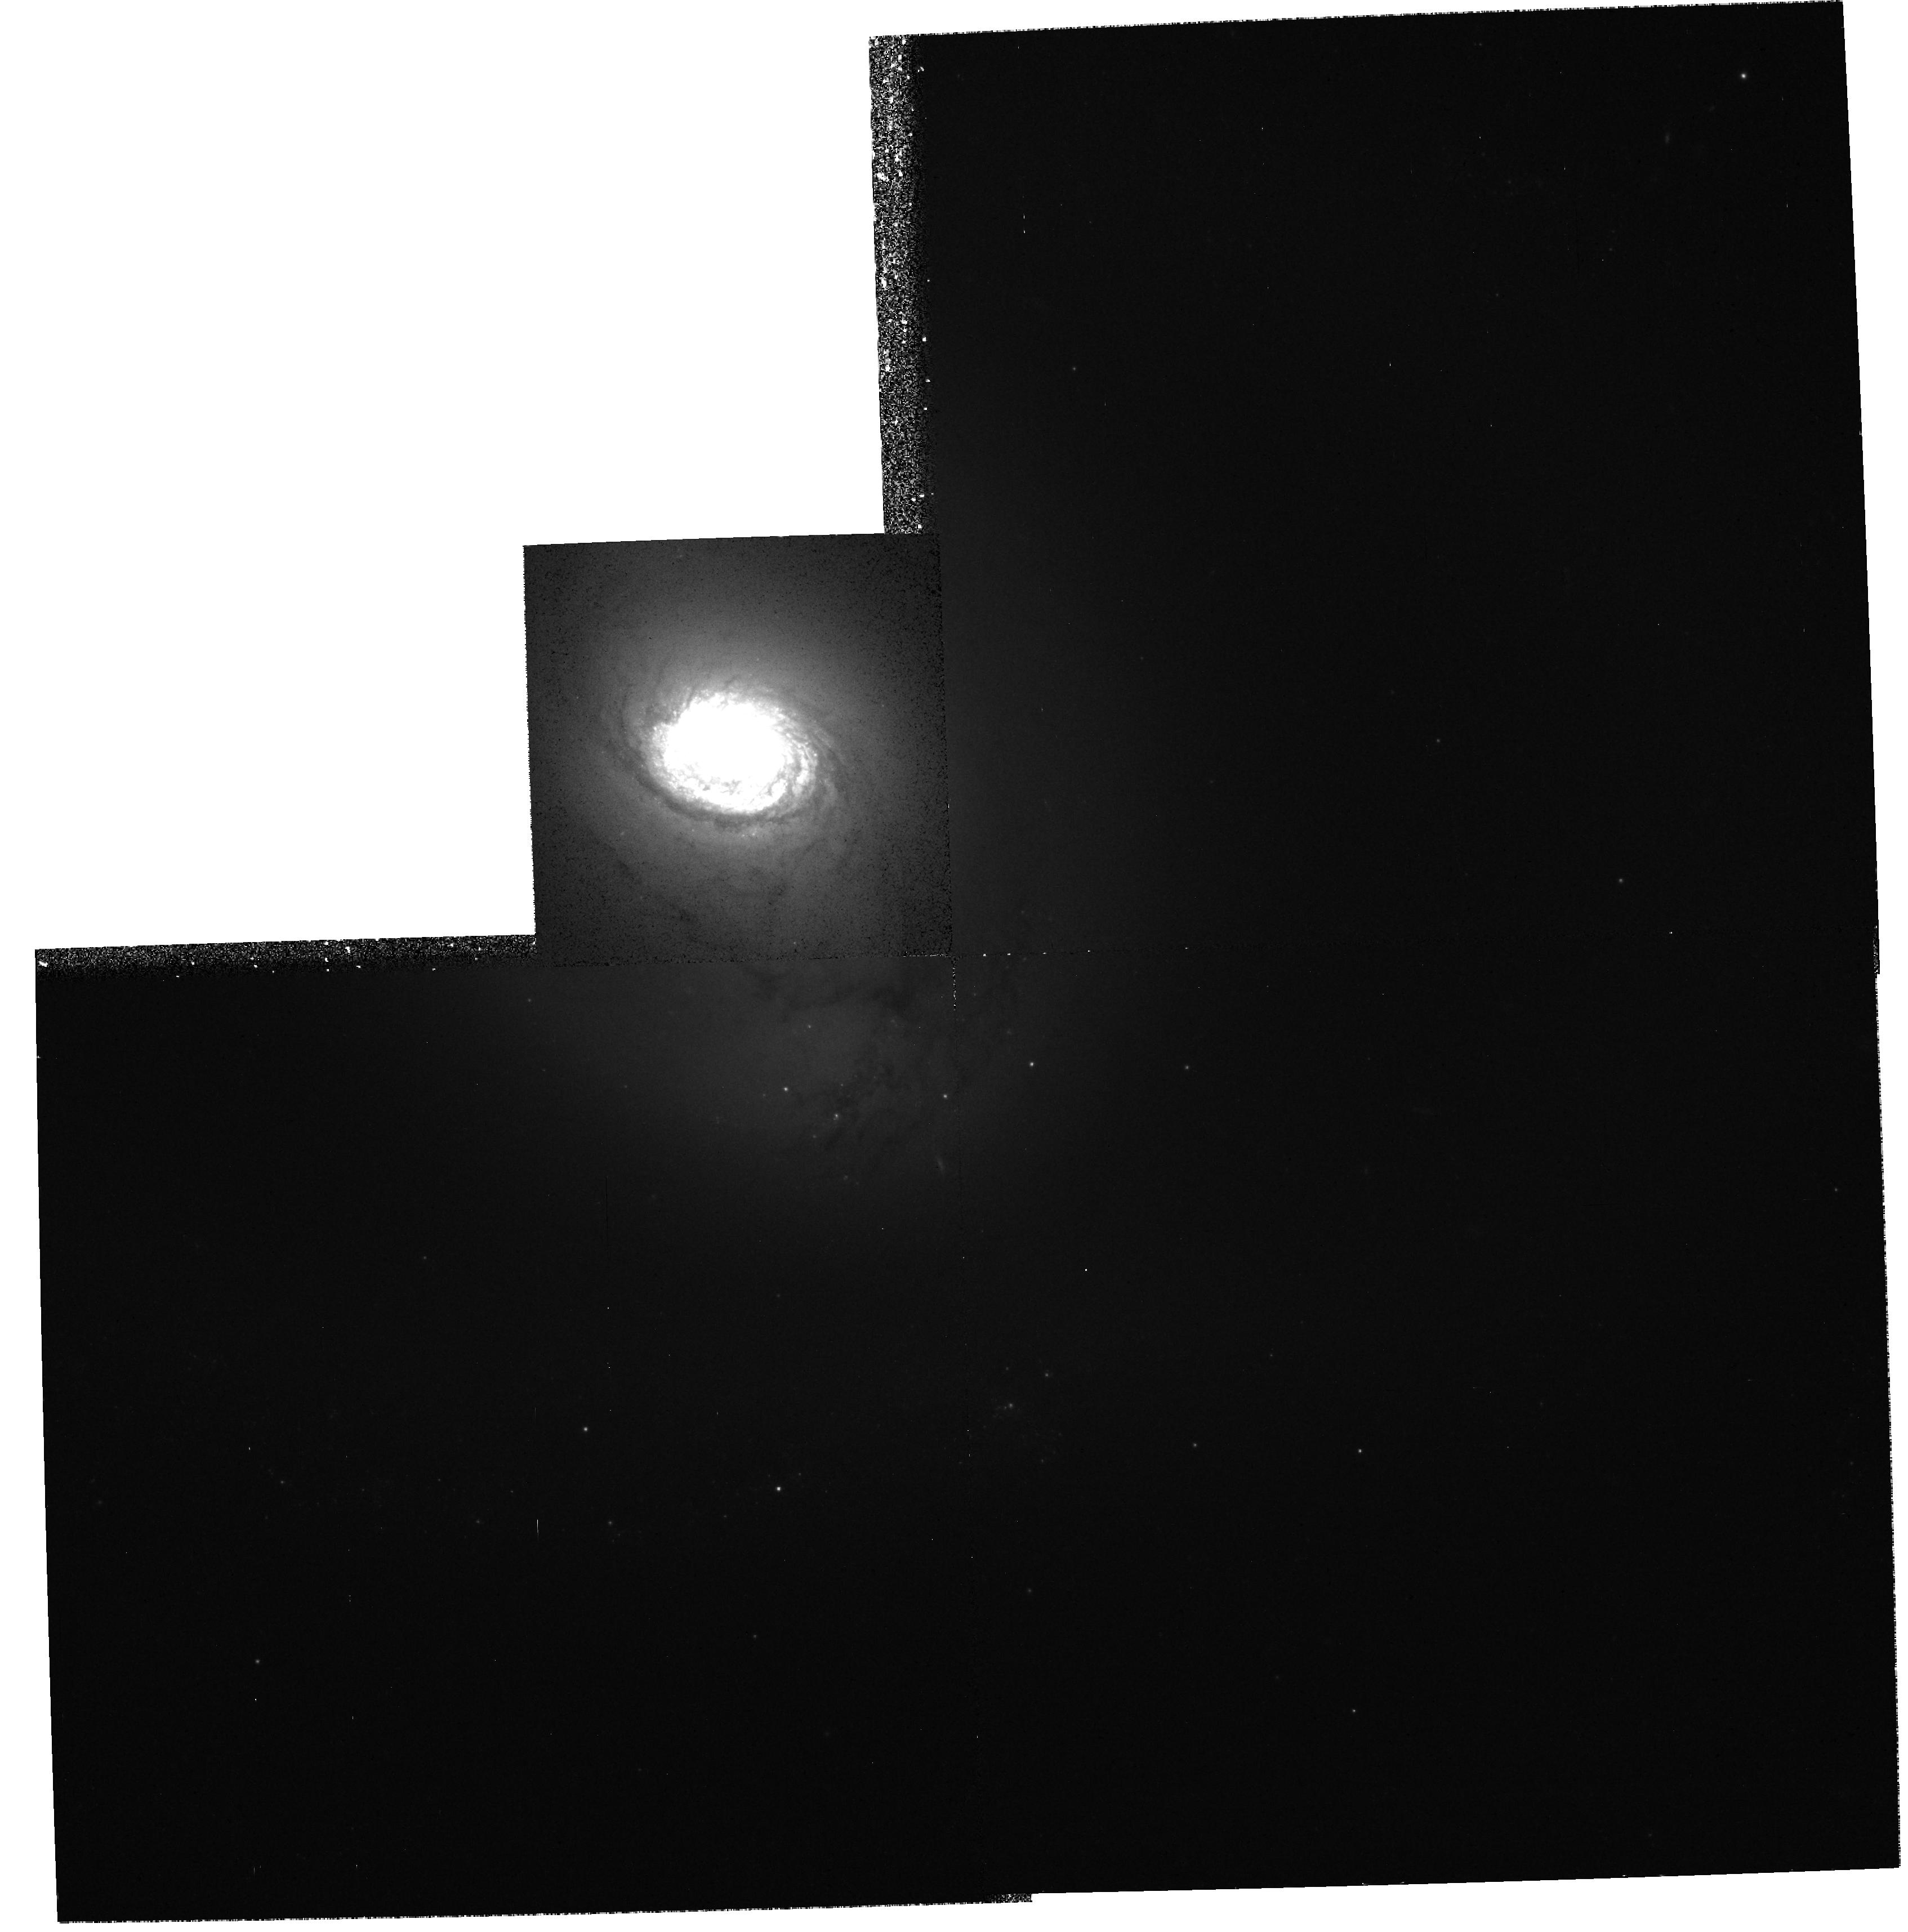
Target: NGC1326. Instrument: WFPC2/PC. Filter: F555W. Exposure: 11 min. Observation ID: hst_6496_01_wfpc2_pc_f555w_u39801

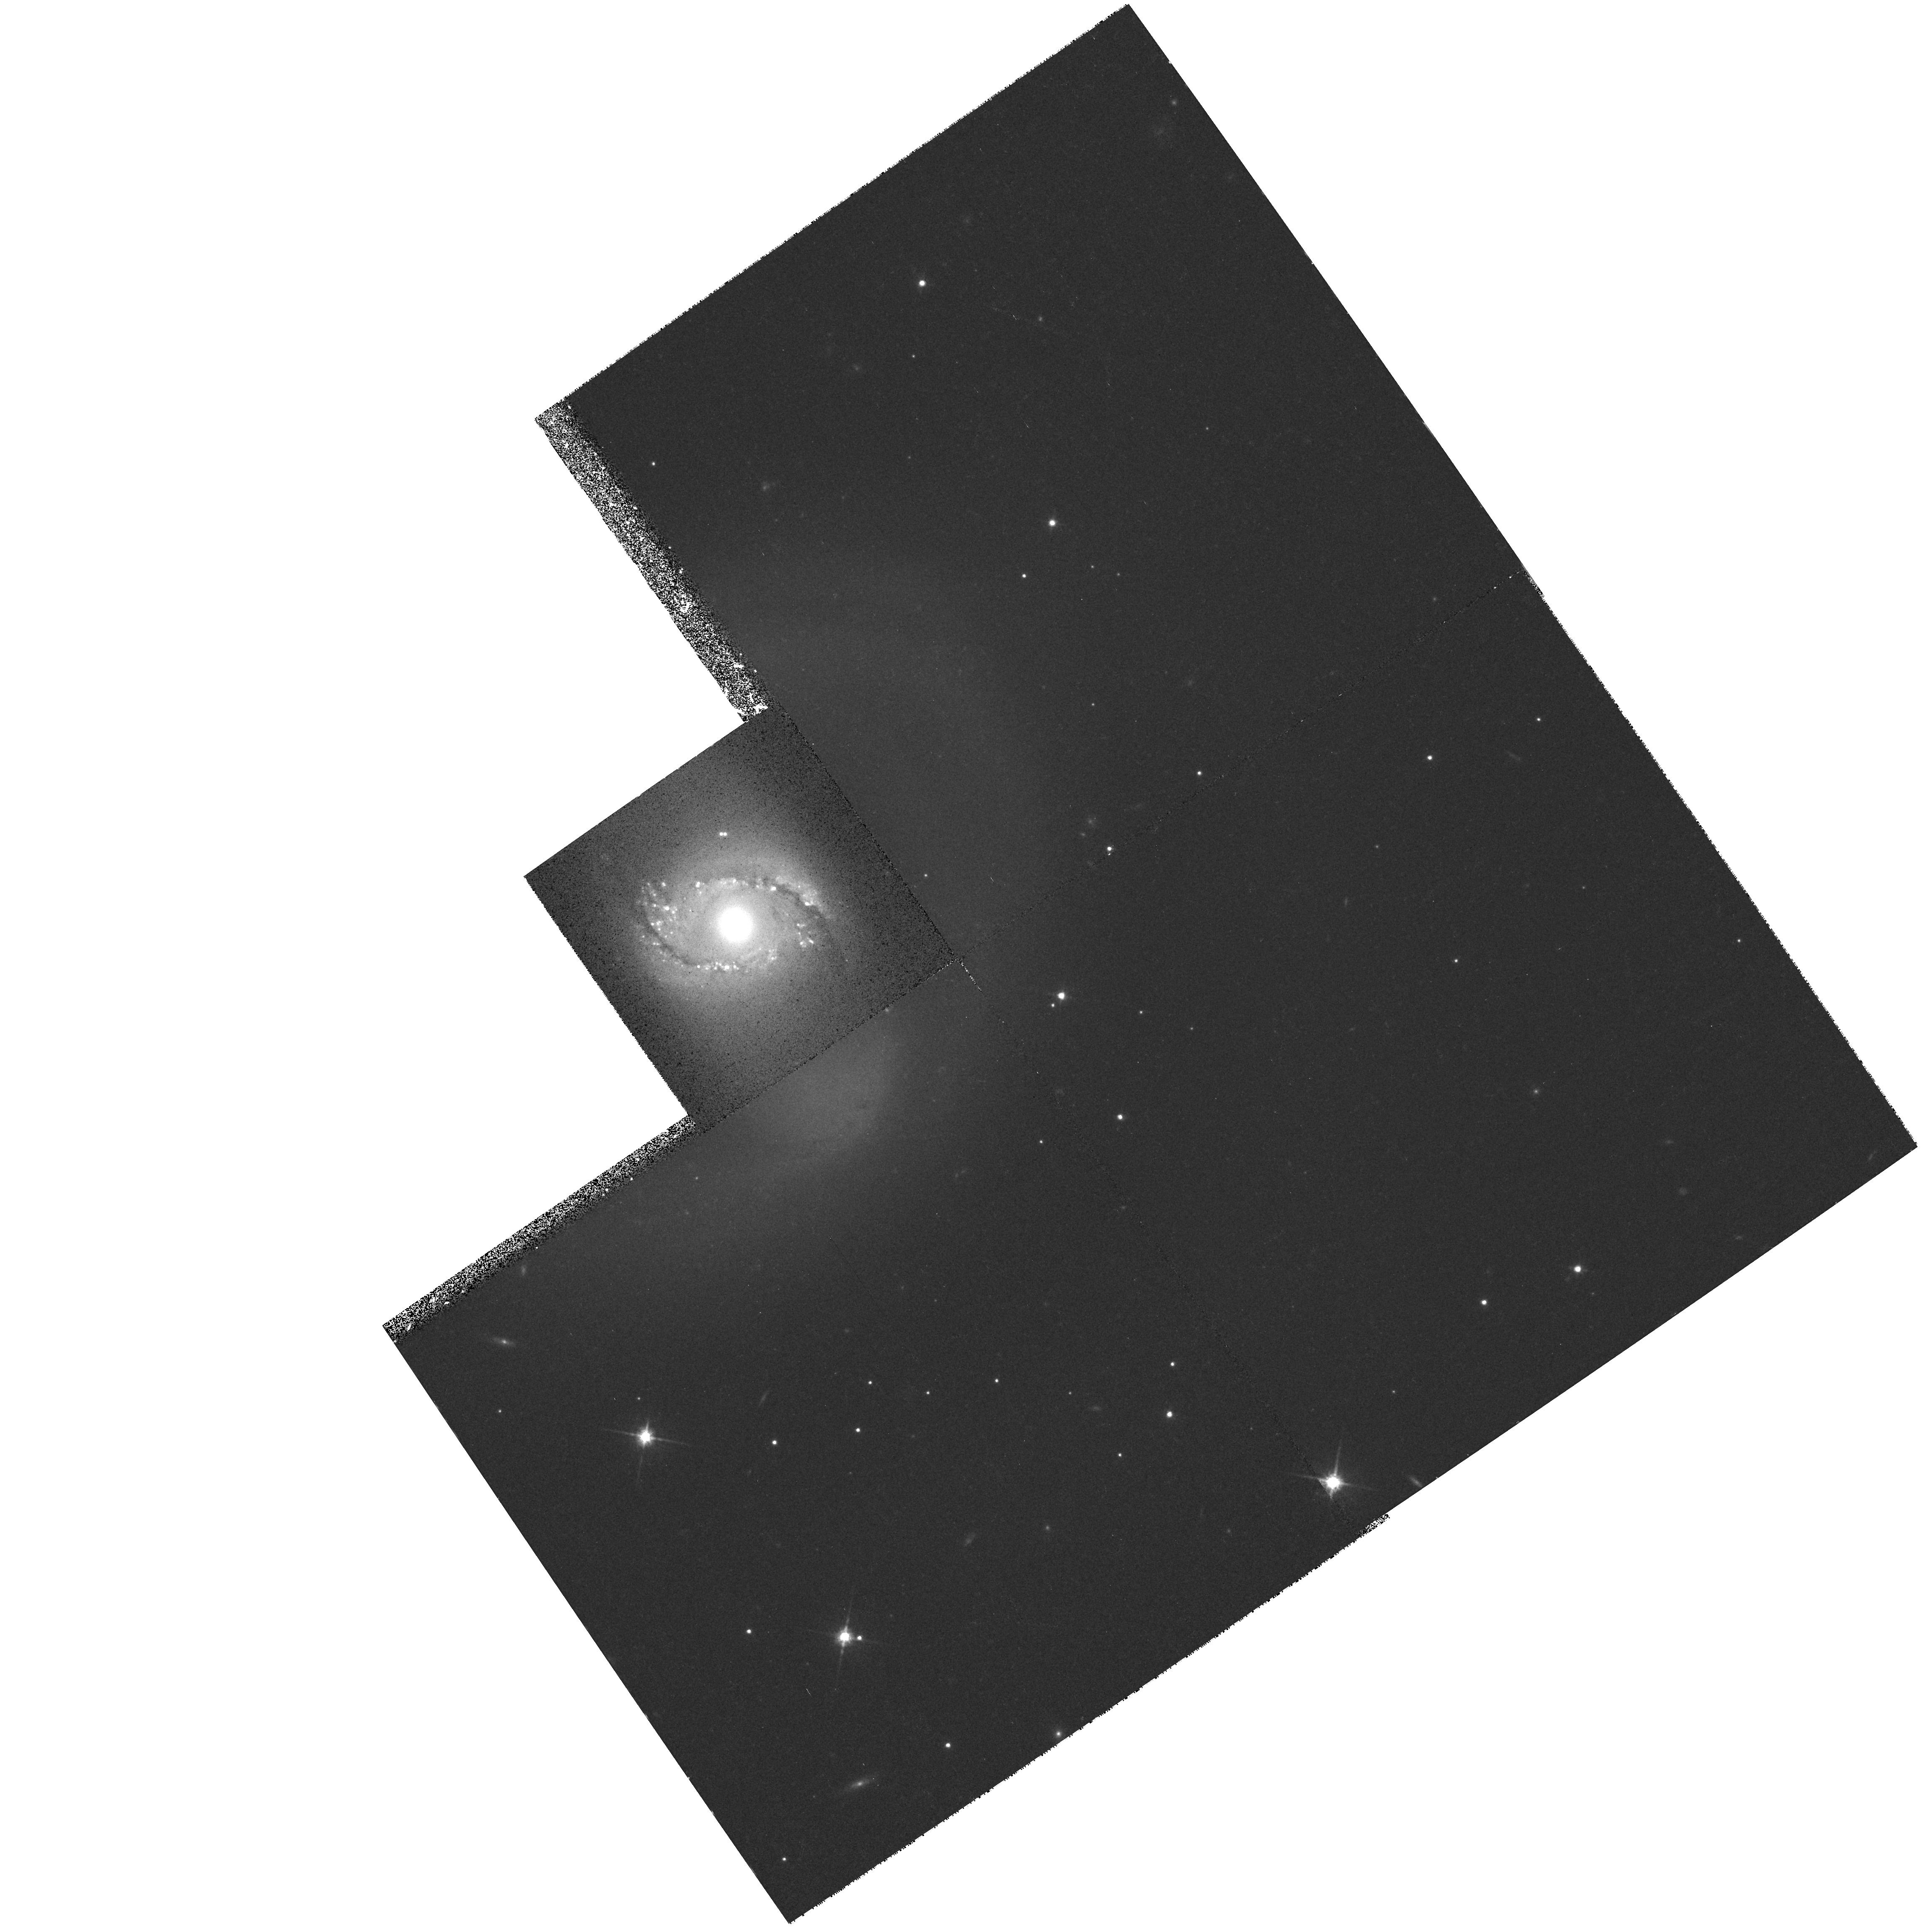
Target: ESO565-11. Instrument: WFPC2/PC. Filter: F814W. Exposure: 11 min. Observation ID: hst_6496_02_wfpc2_pc_f814w_u39802

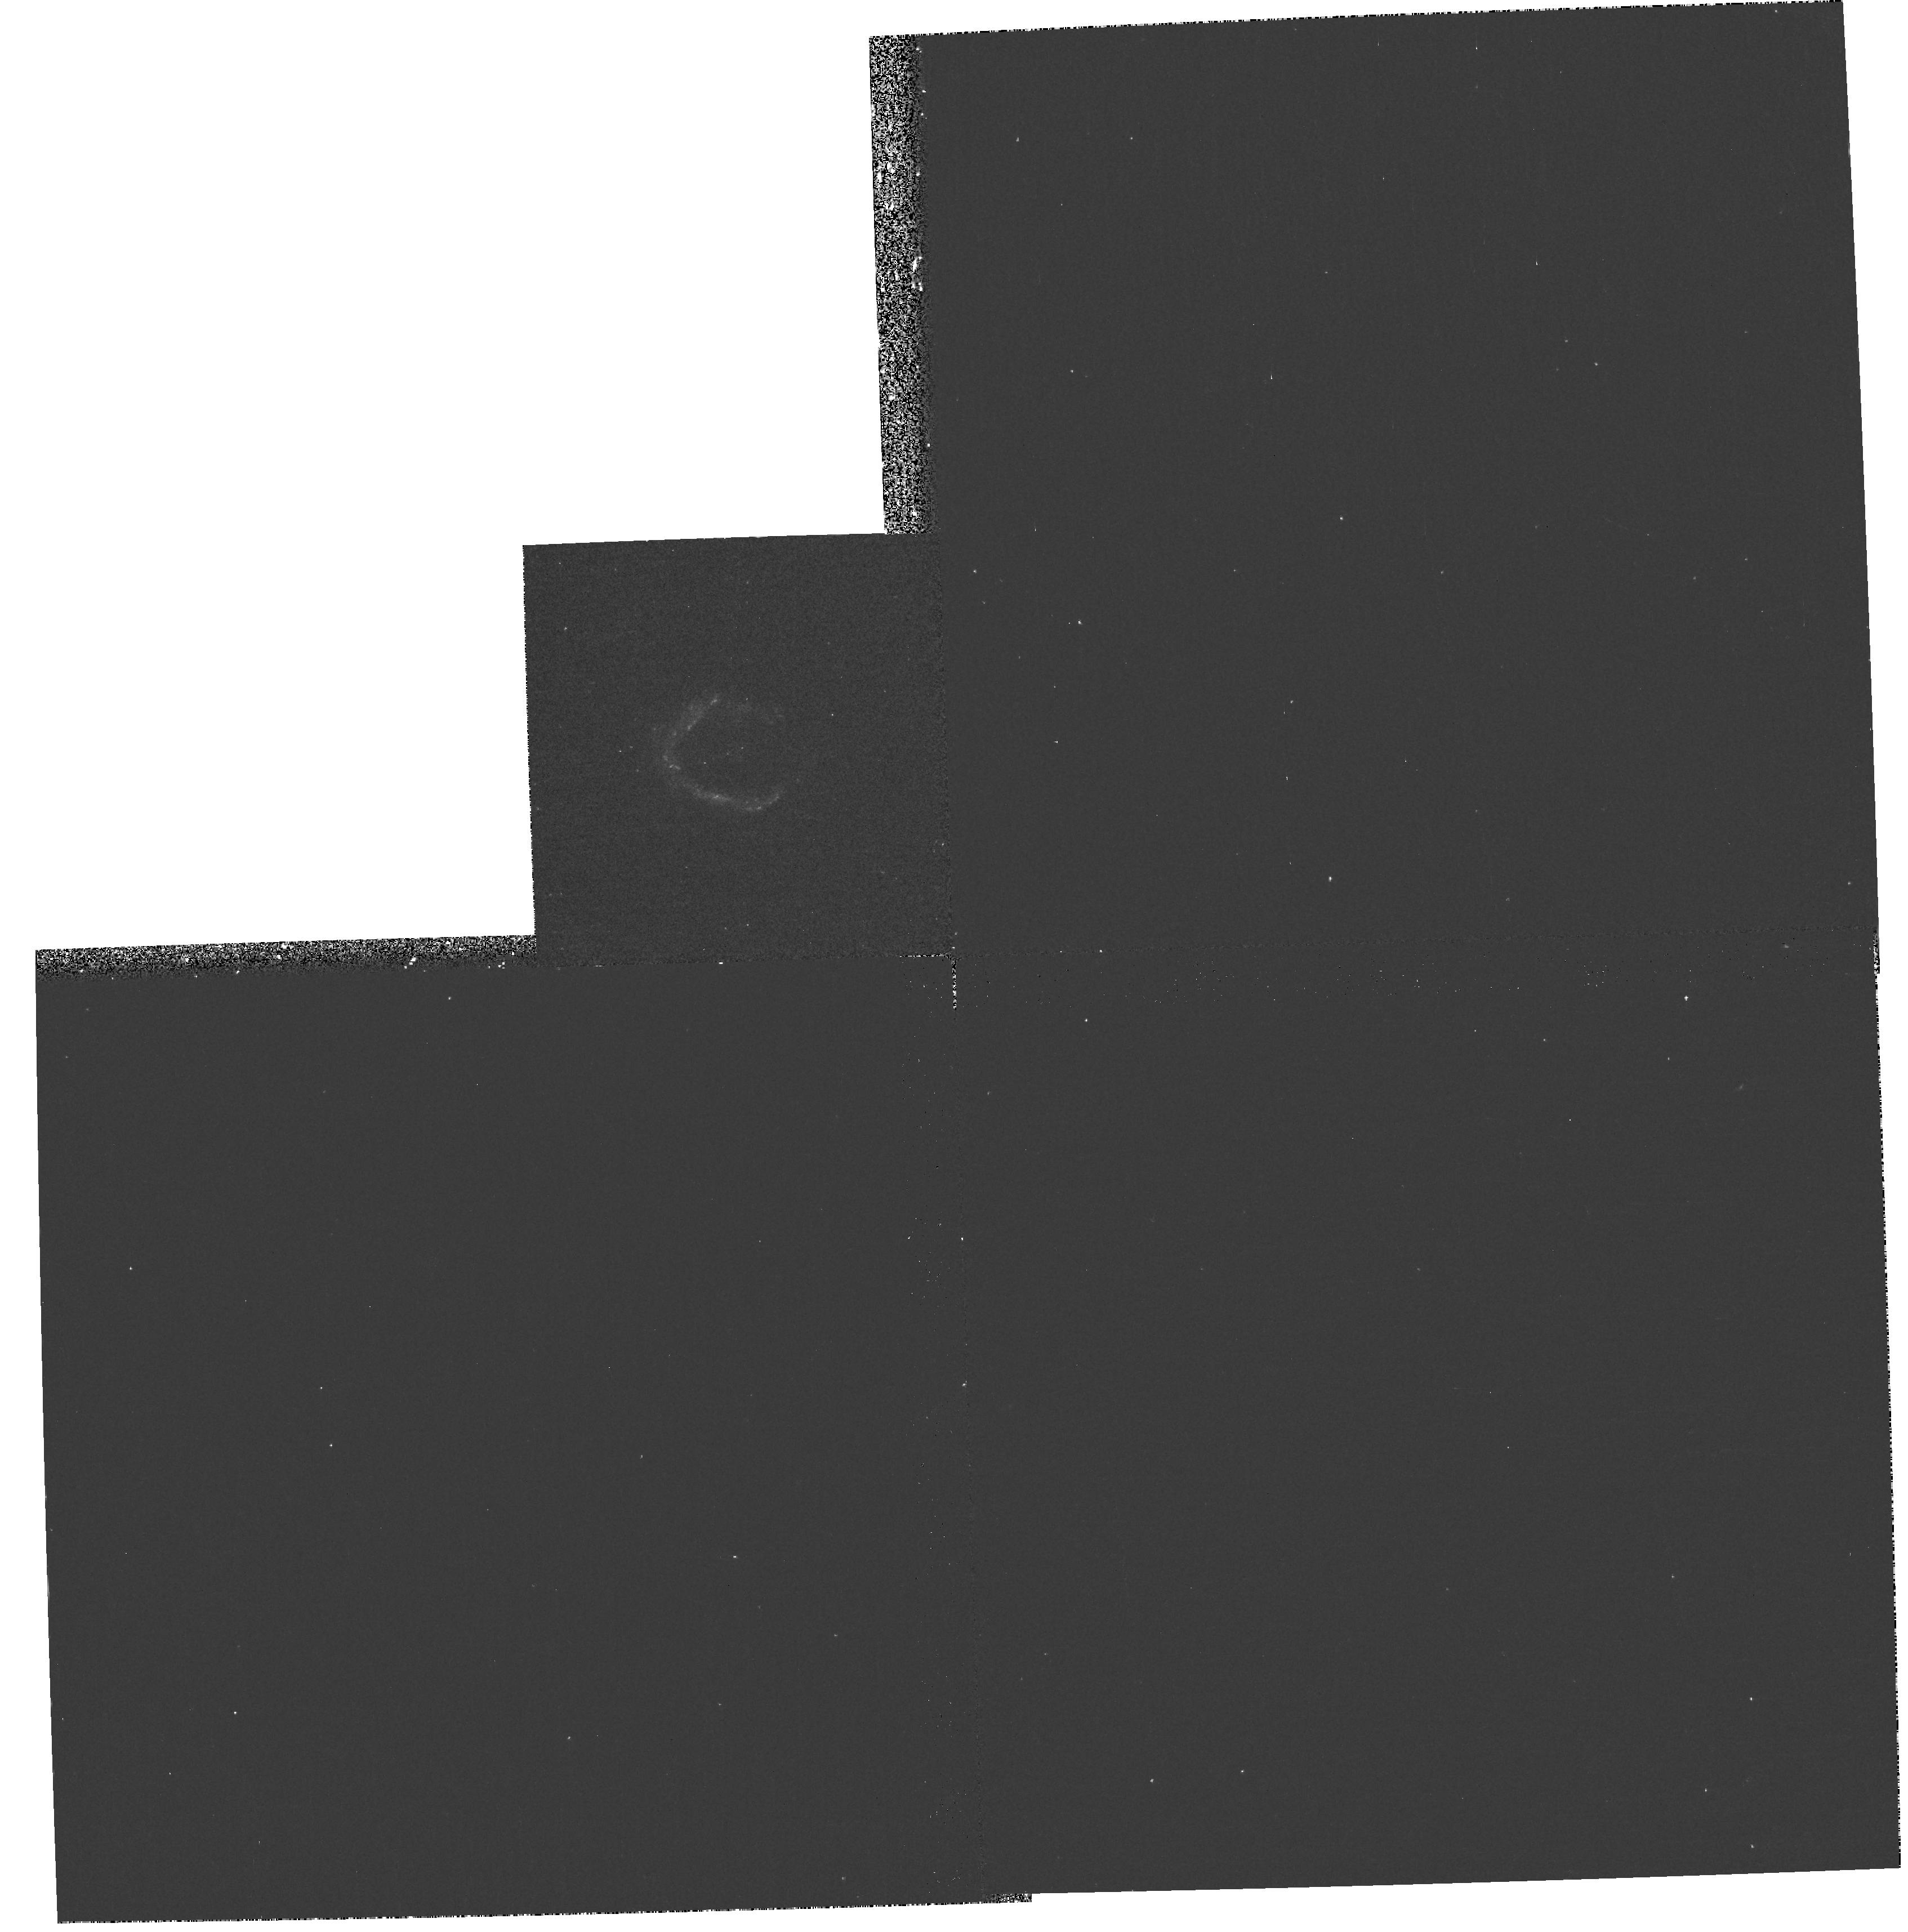
Target: NGC1326. Instrument: WFPC2/PC. Filter: F255W. Exposure: 17 min. Observation ID: hst_6496_01_wfpc2_pc_f255w_u39801

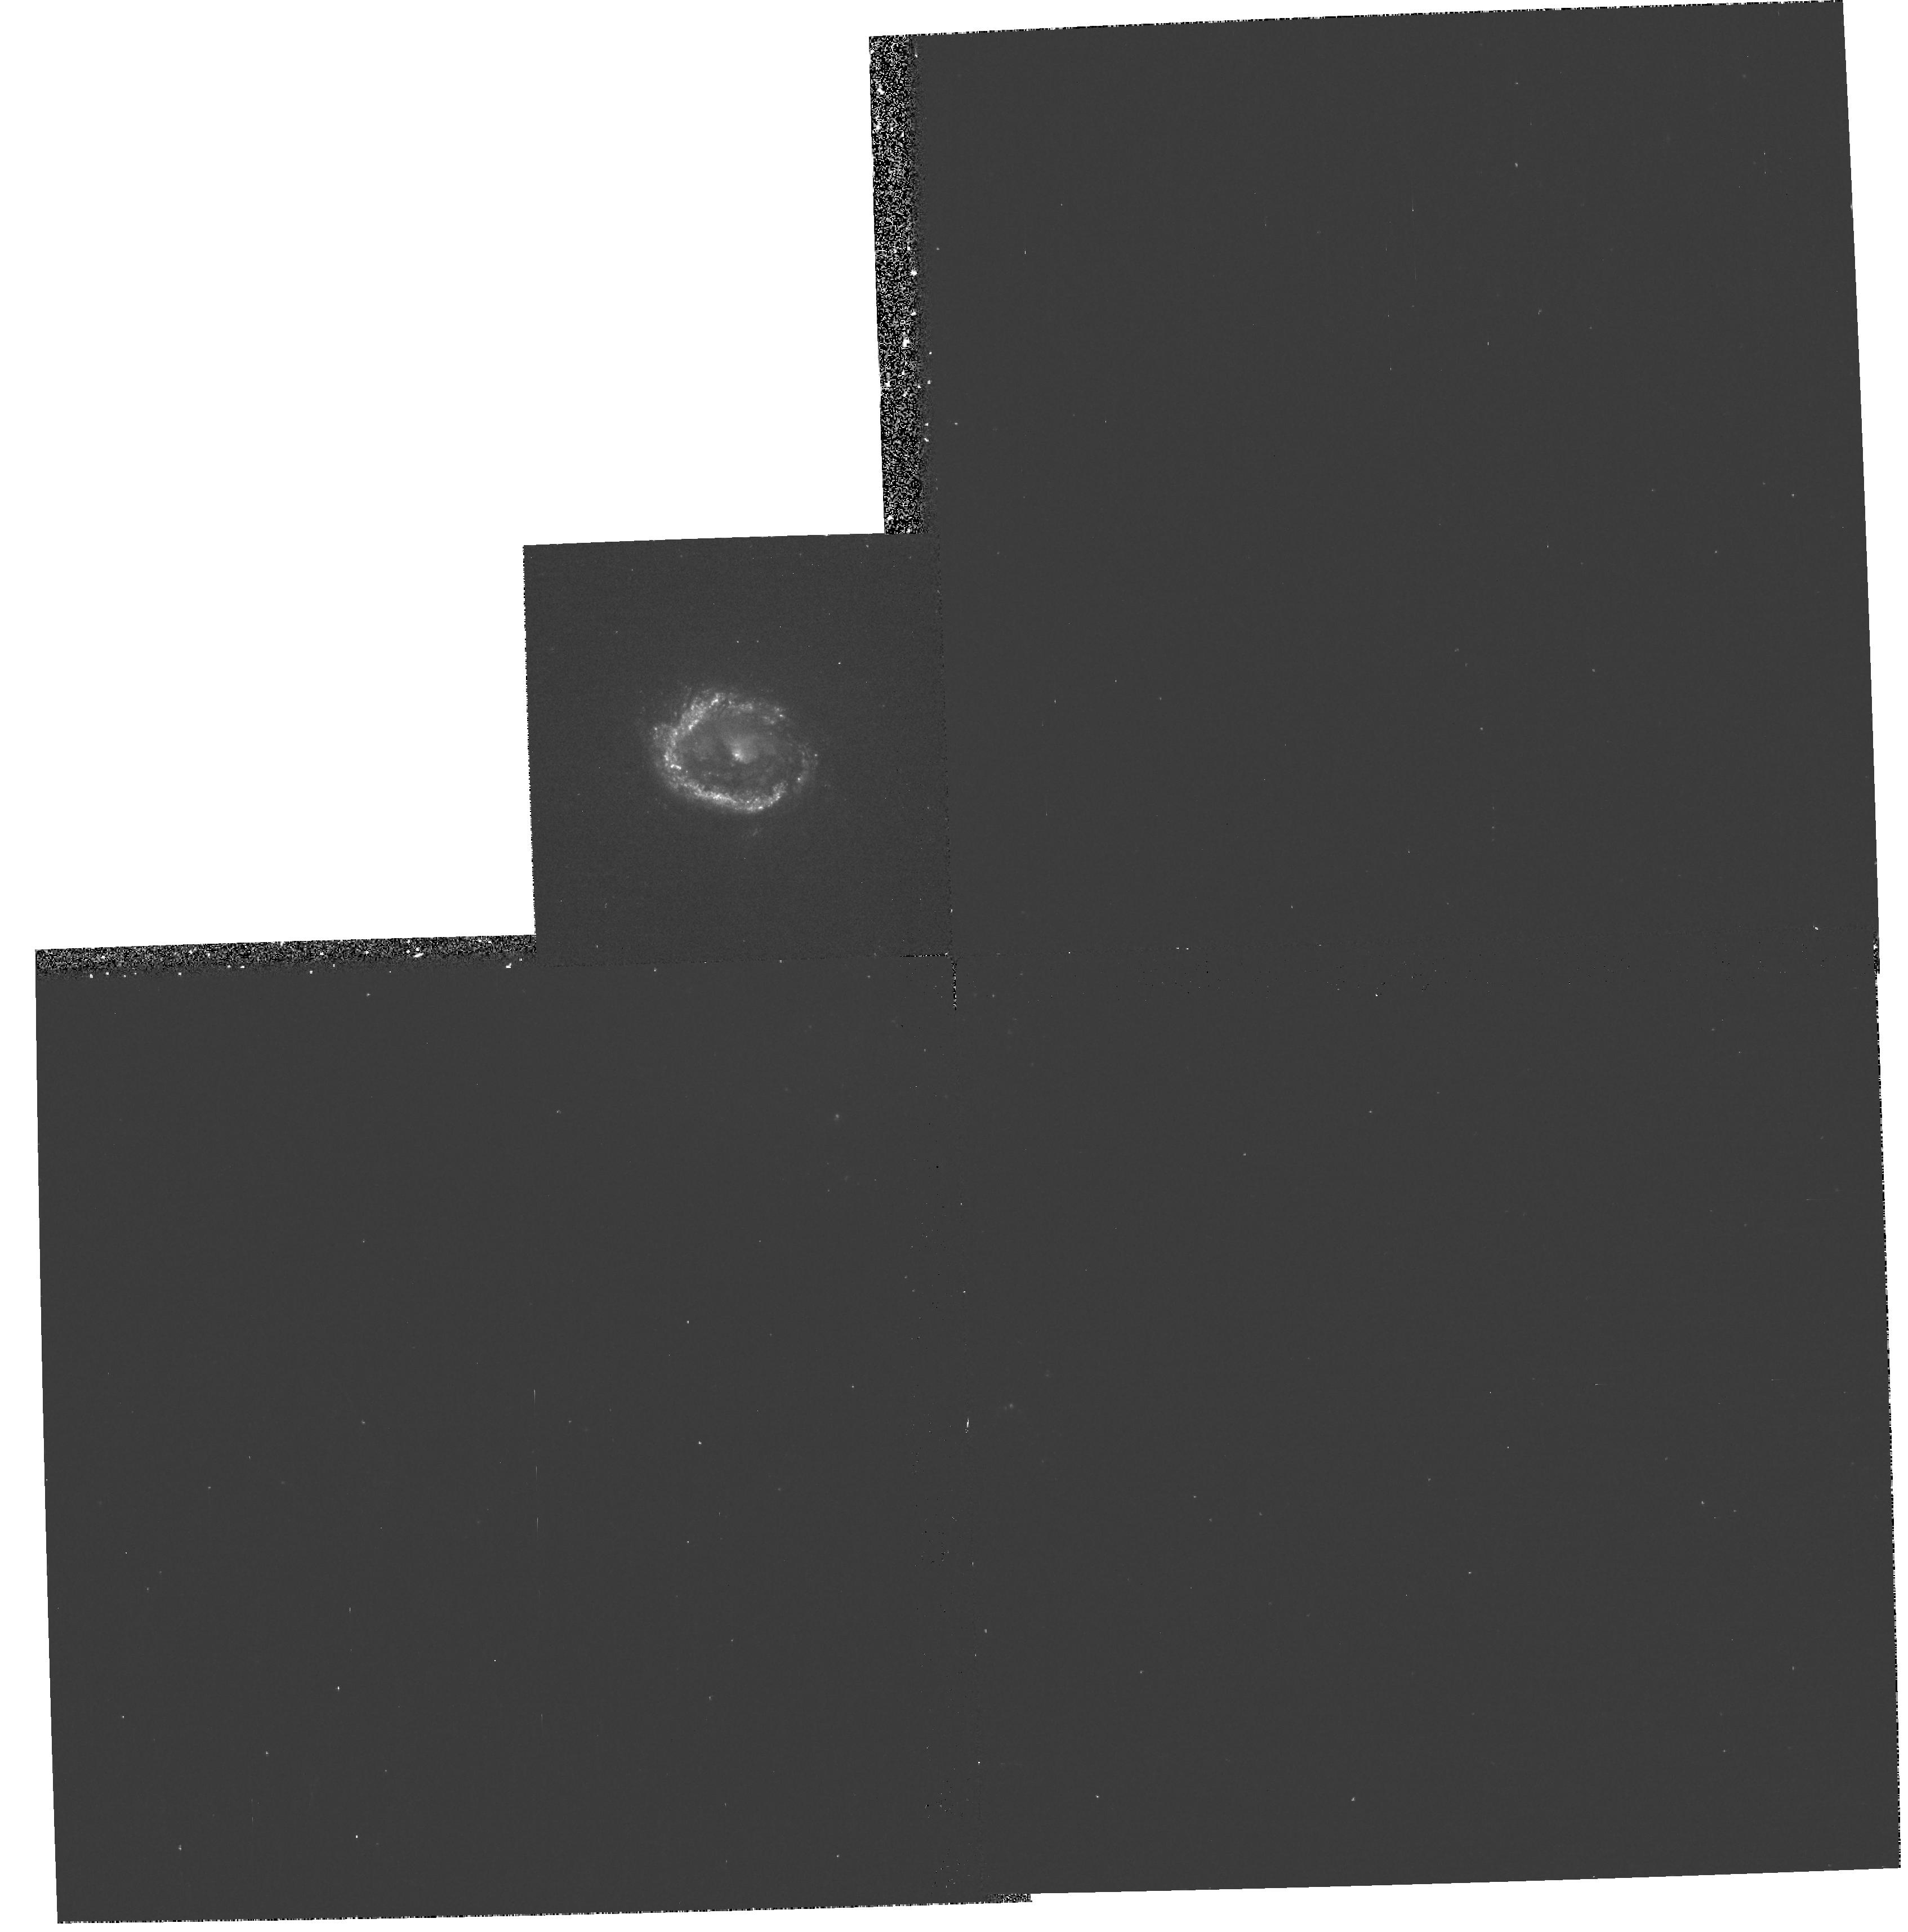
Target: NGC1326. Instrument: WFPC2/PC. Filter: F336W. Exposure: 23 min. Observation ID: hst_6496_01_wfpc2_pc_f336w_u39801

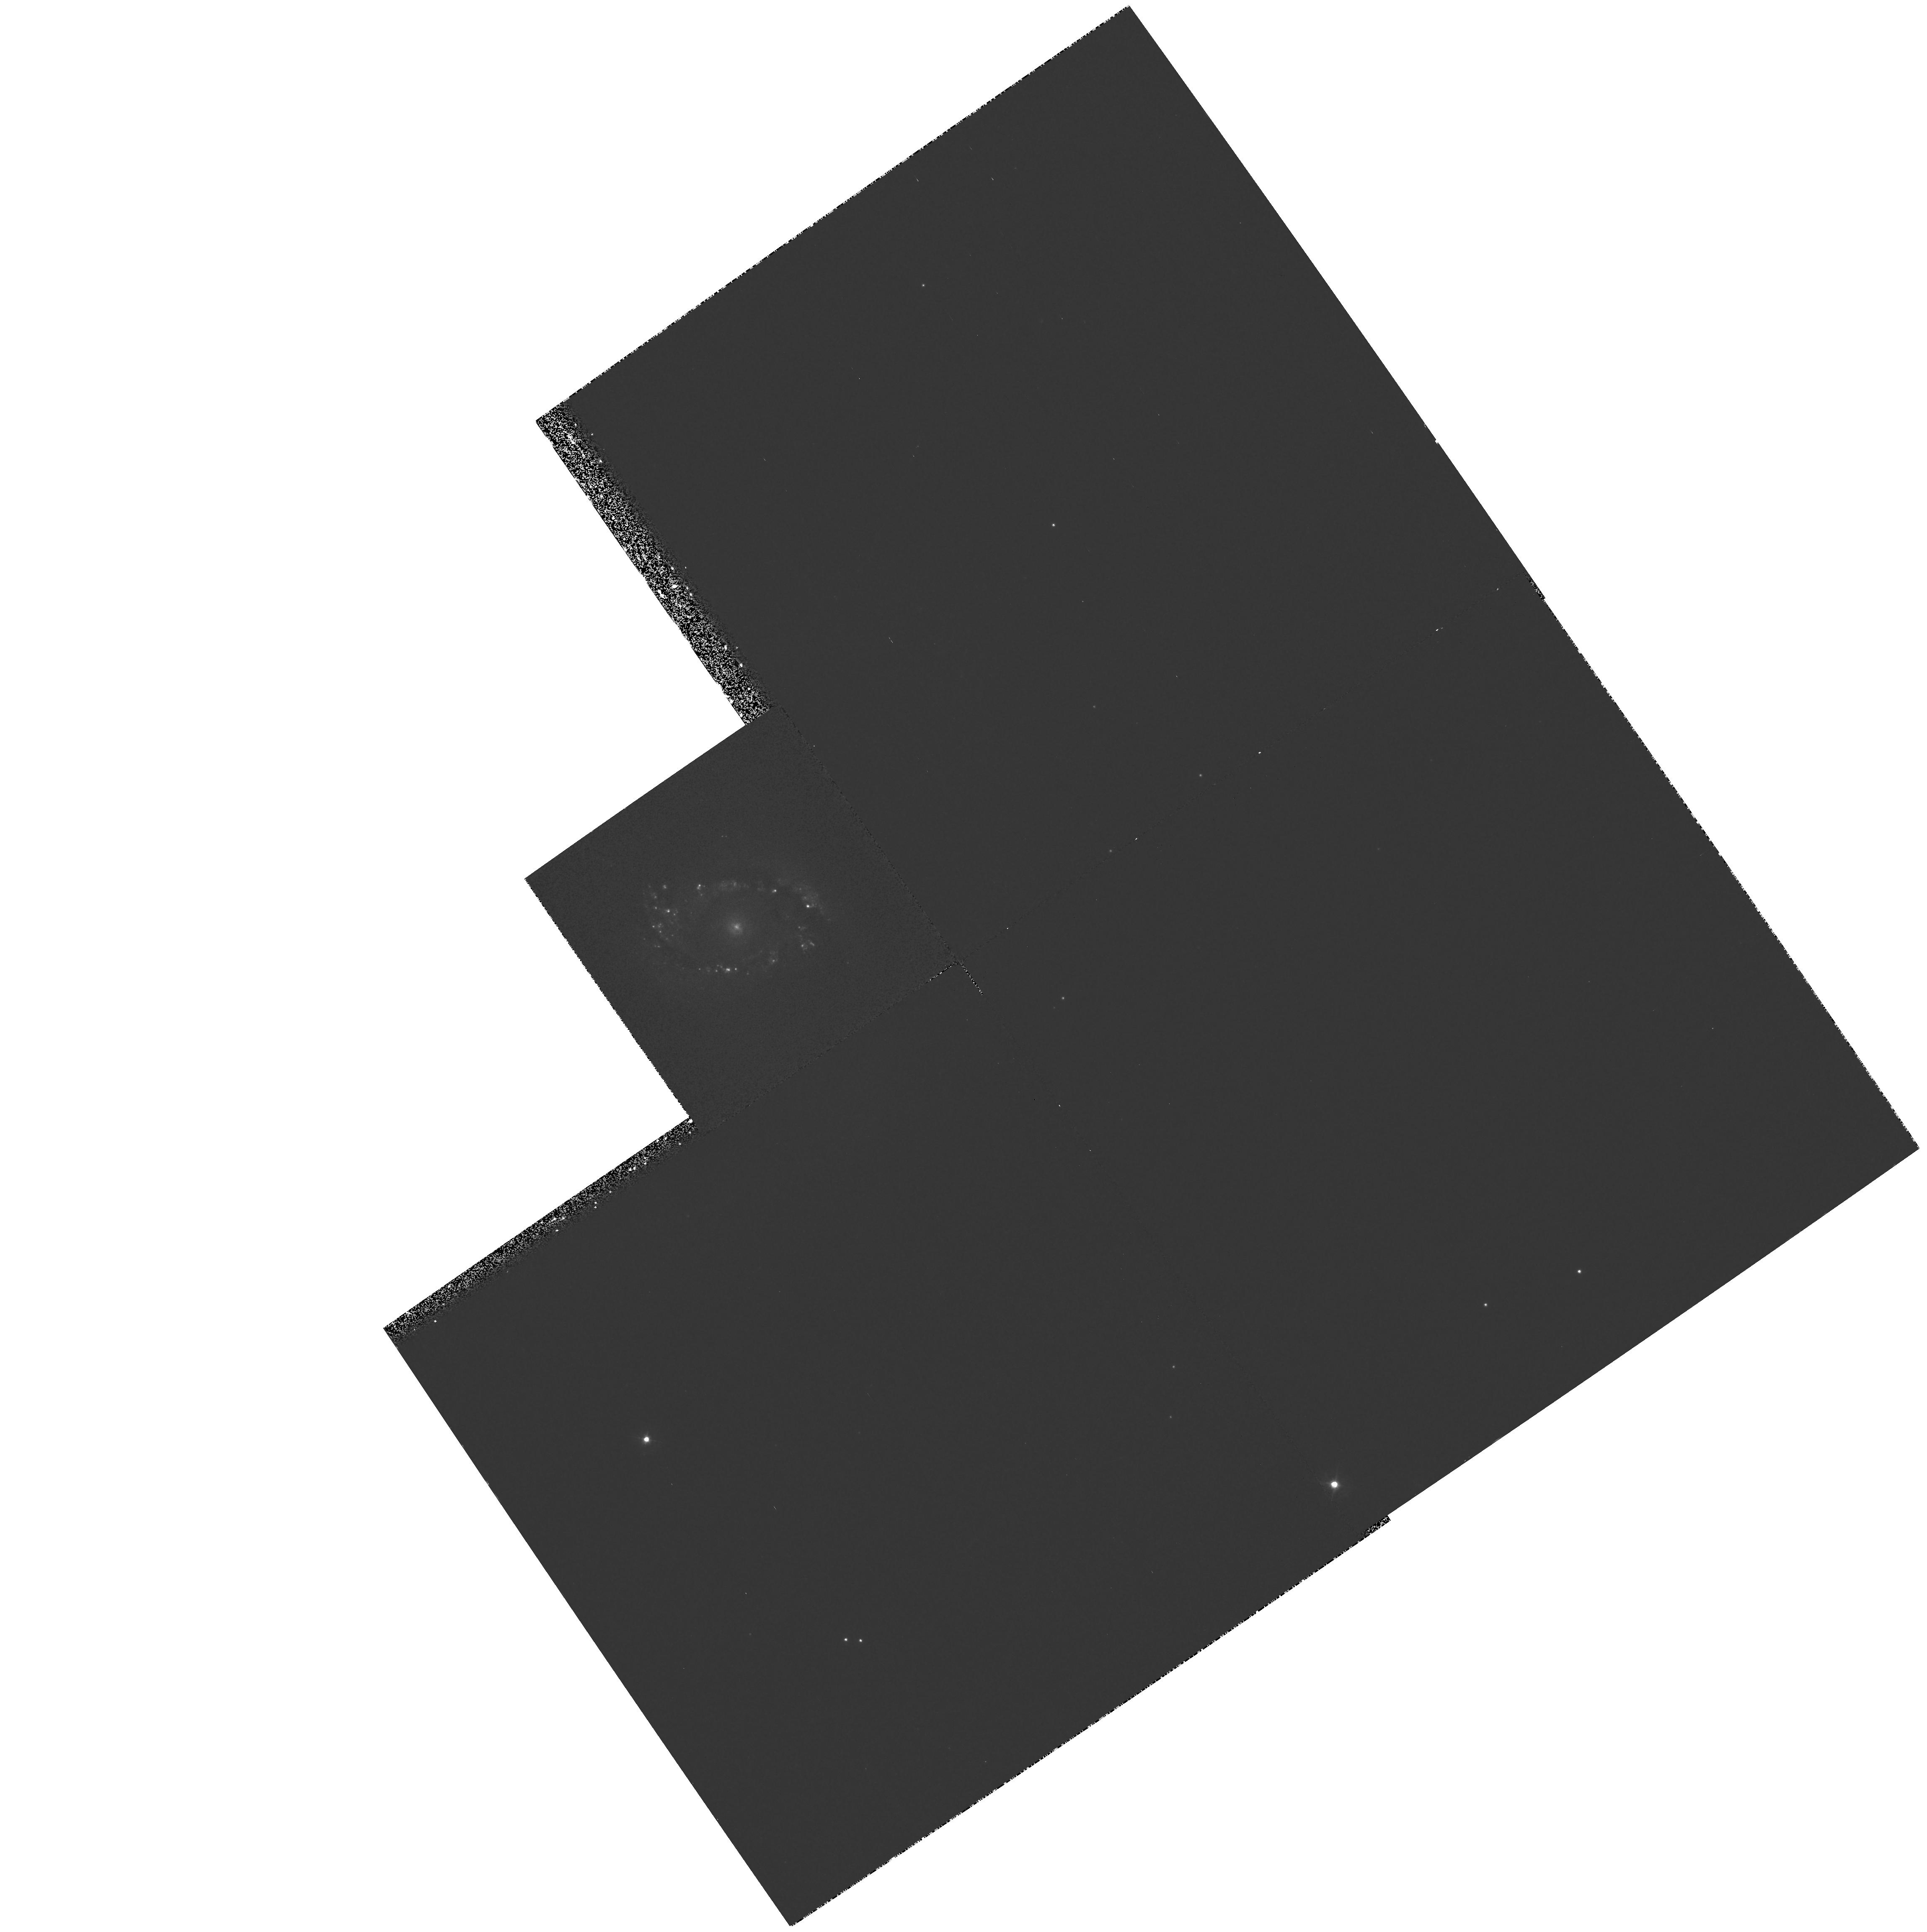
Target: ESO565-11. Instrument: WFPC2/PC. Filter: F439W. Exposure: 33 min. Observation ID: hst_6496_02_wfpc2_pc_f439w_u39802

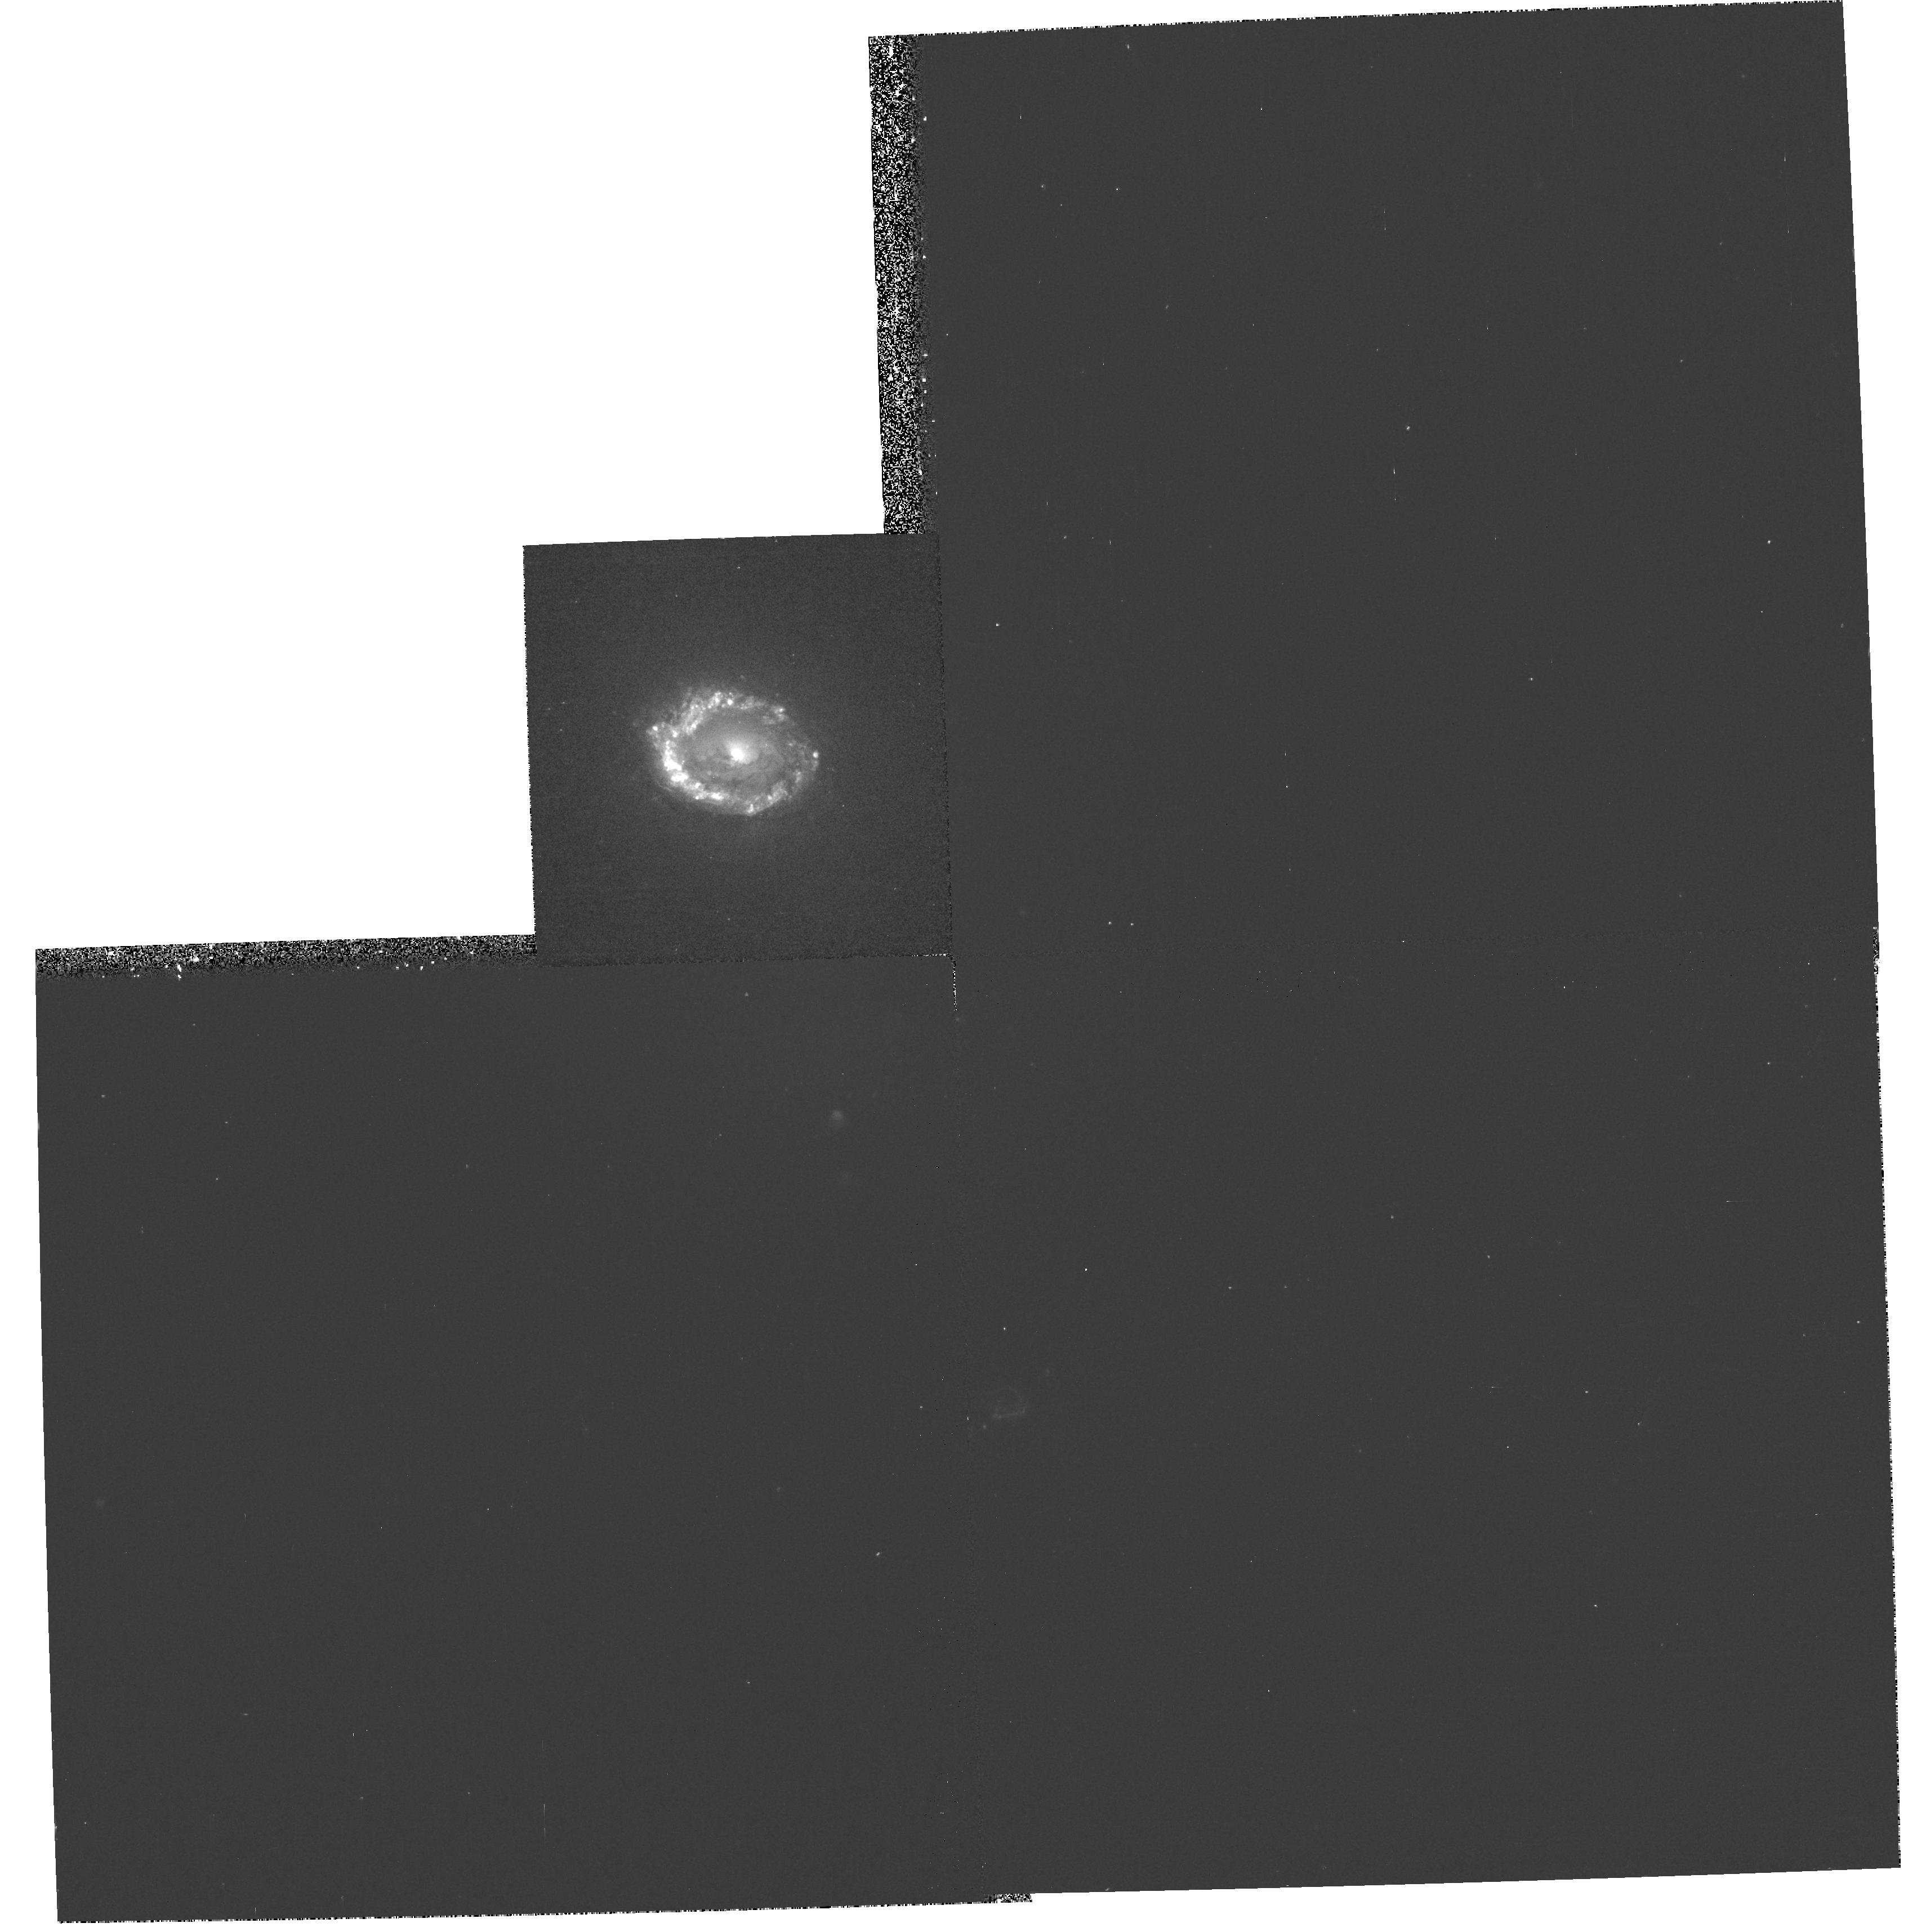
Target: NGC1326. Instrument: WFPC2/PC. Filter: F658N. Exposure: 20 min. Observation ID: hst_6496_01_wfpc2_pc_f658n_u39801

Nuclear Rings: Probing the Hearts of Barred Galaxies (PI: Buta, Ronald)

We propose to obtain multi-band PC1 images of two ``nuclear rings'' in barred galaxies, chosen on the basis of showing strong star formation and other characteristics in ground- based images. These small rings, less than 10'' in angular radius, are thought to trace the location of the inner Lindblad resonance (ILR), a 2:1 orbital resonance with the bar that is of great importance to the structure and evolution of disk galaxies. We wish to map the detailed structure in and near these rings, such as dust lanes, shock fronts, and star-forming complexes, from the near-UV to the near-IR in order to examine the process of star formation in the resonance region and to connect the morphology to dynamics. We will use the data to address the following questions. (1) What is the rate of massive star formation in these rings? (2) Is the star formation in the rings continuous or episodic, occurring in periodic ``bursts''? (3) What is the luminosity function of star clusters and HII regions in the rings? (4) How are dust lanes distributed around the rings, and what ``feeds'' the gas to the ring region? (5) How does the small-scale structure in the rings connect to periodic orbit characteristics, bar strength, pattern speed, central density, and the stellar distribution? We will interpret the results in terms of sophisticated numerical models (including stars and gas) of the ILR region in a barred galaxy. The observations should have a significant impact on our understanding of nuclear activity, central starbursts, and galaxy morphology. The sample consists of the nuclear rings in NGC 1326 and ESO 565-11. The former nuclear ring is about average in linear size and intrinsic shape, while the latter is unusually large in linear size and extremely oval in intrinsic shape. Together the two rings should provide complementary insights into the nuclear ring phenomenon.